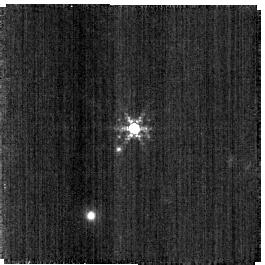
Target: SNAP-2. Instrument: NIRISS. Filter: F380M. Exposure: 2 min. Observation ID: jw04498-o127_t002_niriss_clearp-f380m-sub256

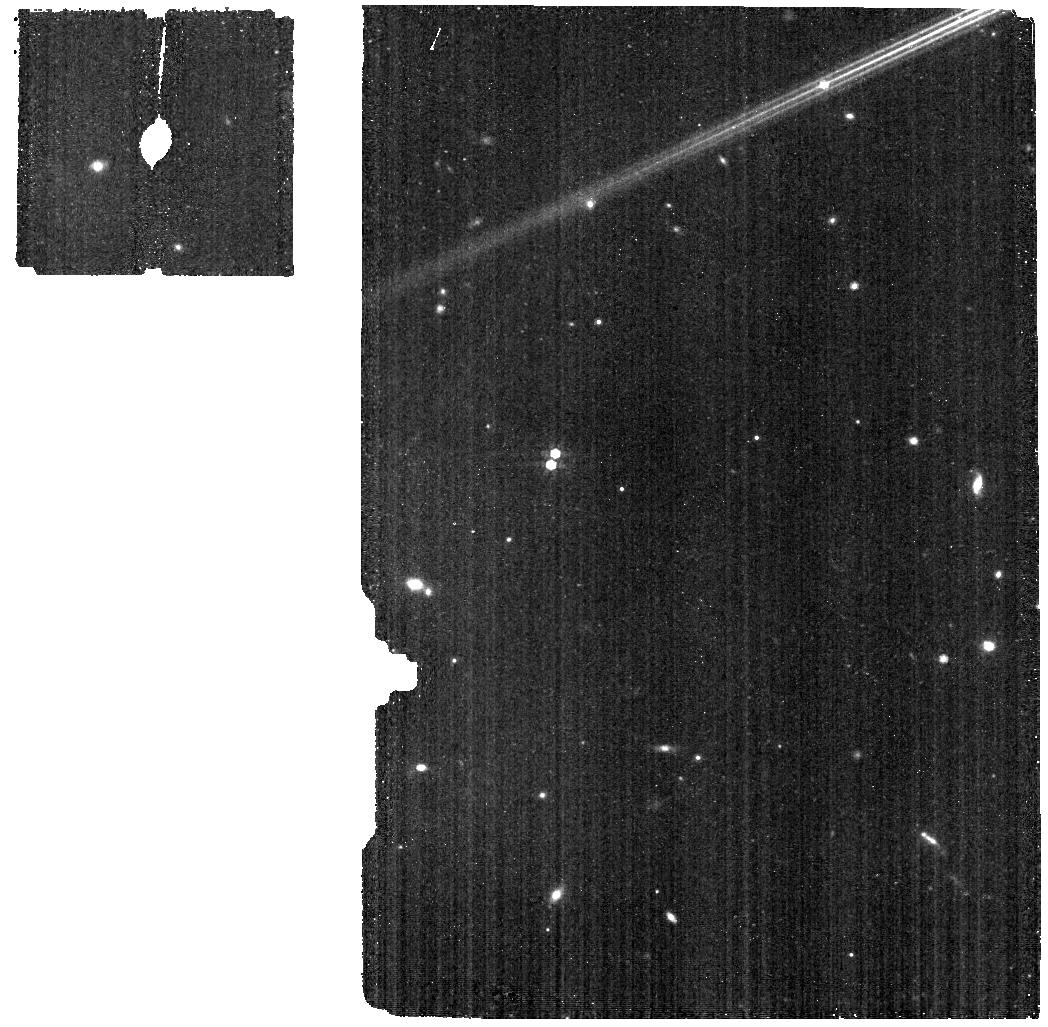
Target: HR6538-BKG. Instrument: MIRI. Filter: F770W. Exposure: 4 min. Observation ID: jw04498-o012_t009_miri_f770w

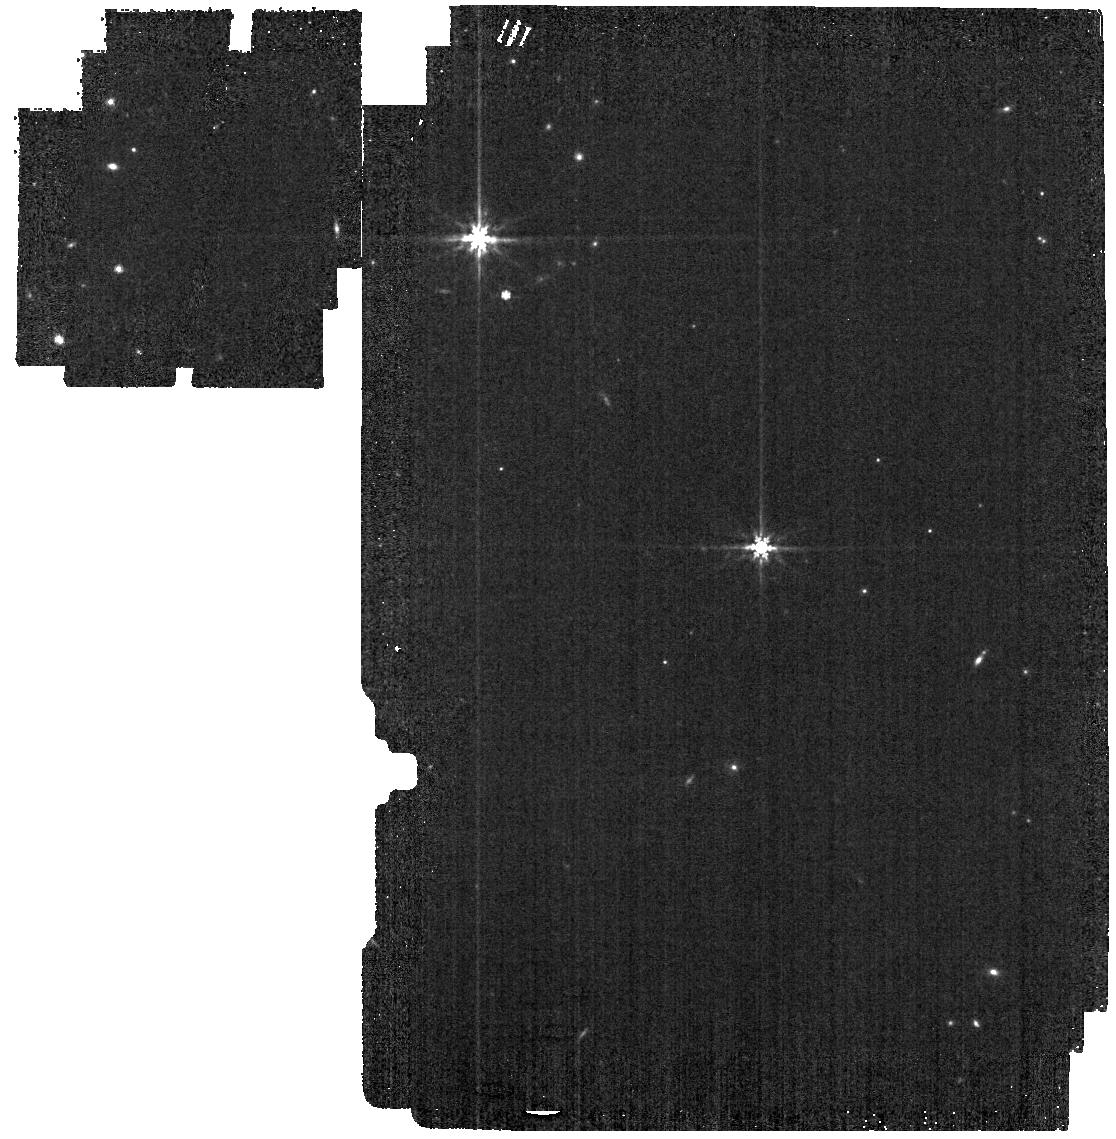
Target: P330-E. Instrument: MIRI. Filter: F770W. Exposure: 1 min. Observation ID: jw04498-o001_t001_miri_f770w

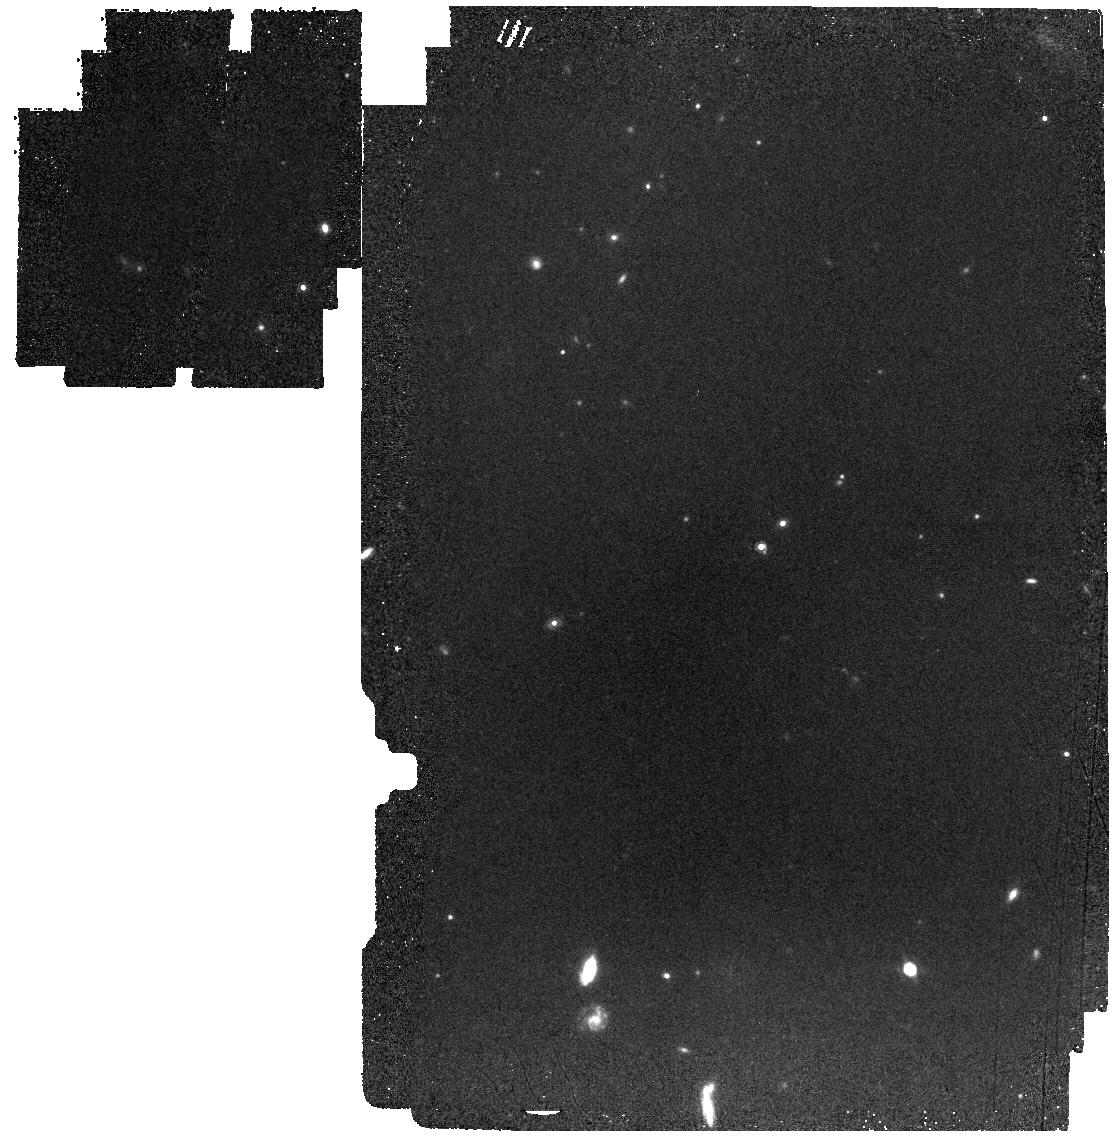
Target: C26202. Instrument: MIRI. Filter: F1000W. Exposure: 10 min. Observation ID: jw04498-o106_t003_miri_f1000w

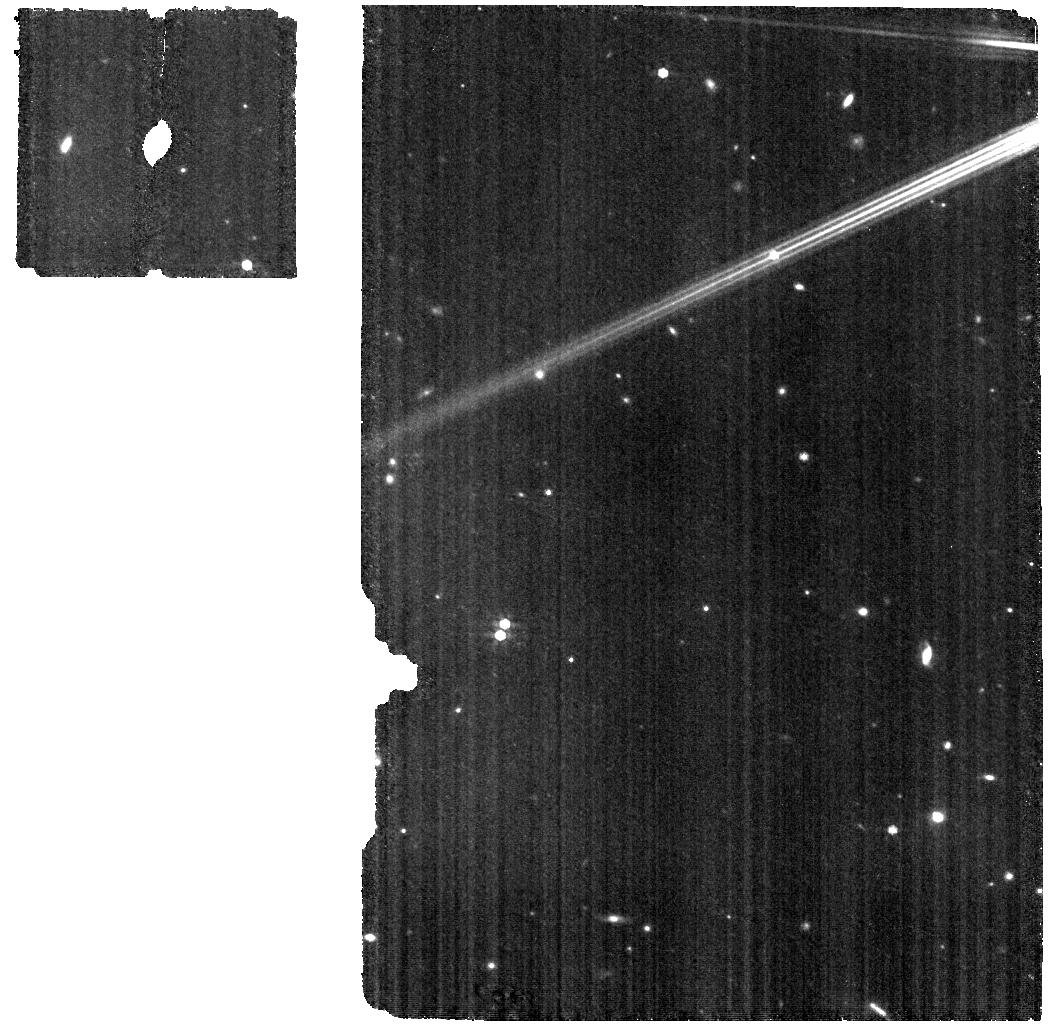
Target: HR6538-WBKG. Instrument: MIRI. Filter: F770W. Exposure: 9 min. Observation ID: jw04498-o011_t008_miri_f770w

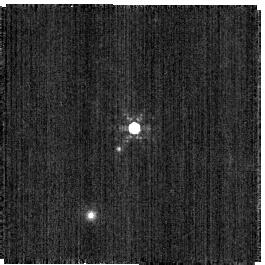
Target: SNAP-2. Instrument: NIRISS. Filter: F480M. Exposure: 2 min. Observation ID: jw04498-o127_t002_niriss_clearp-f480m-sub256

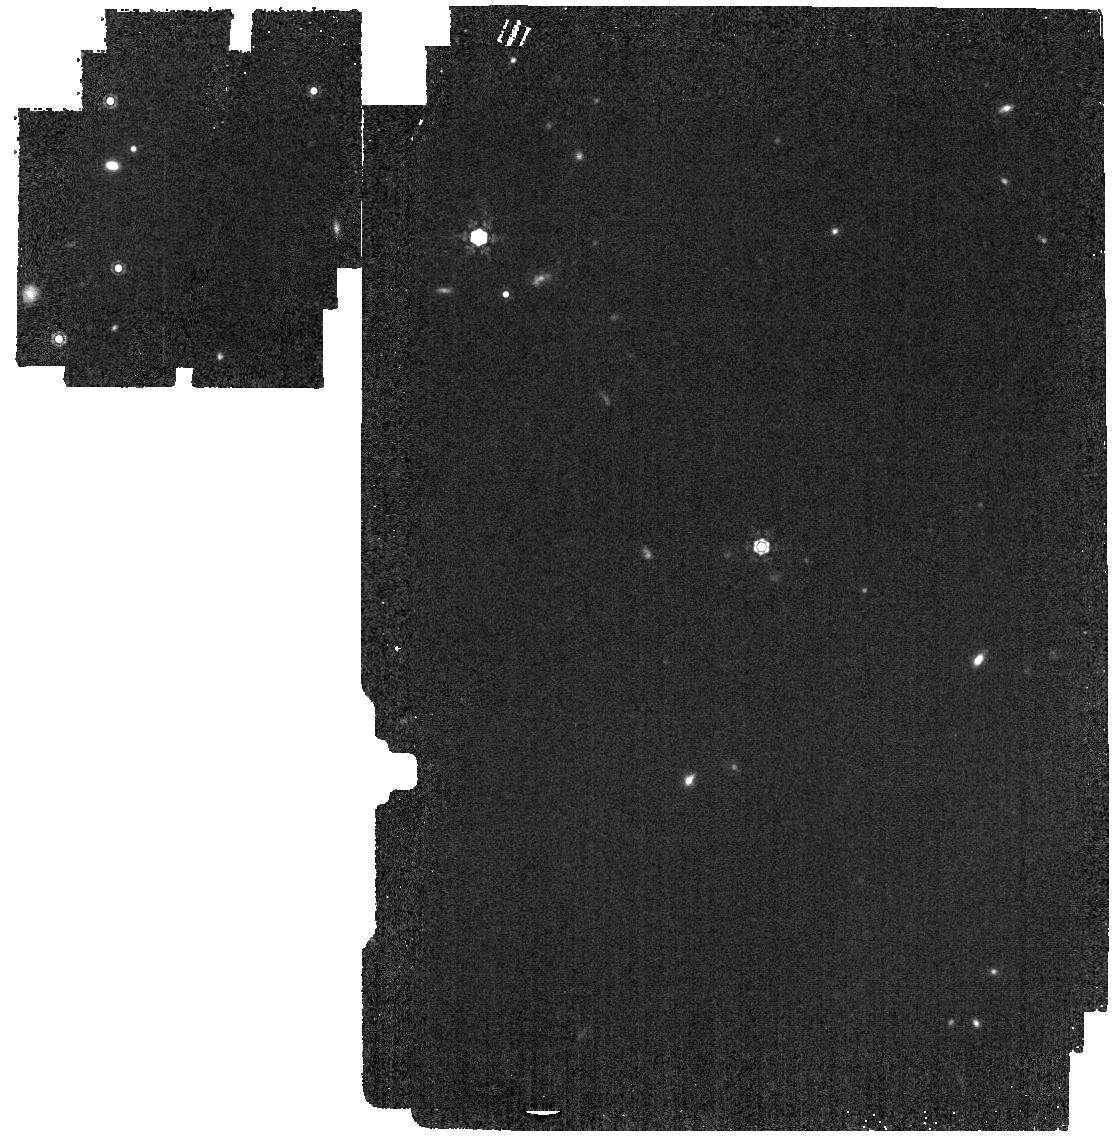
Target: P330-E. Instrument: MIRI. Filter: F1280W. Exposure: 2 min. Observation ID: jw04498-o001_t001_miri_f1280w

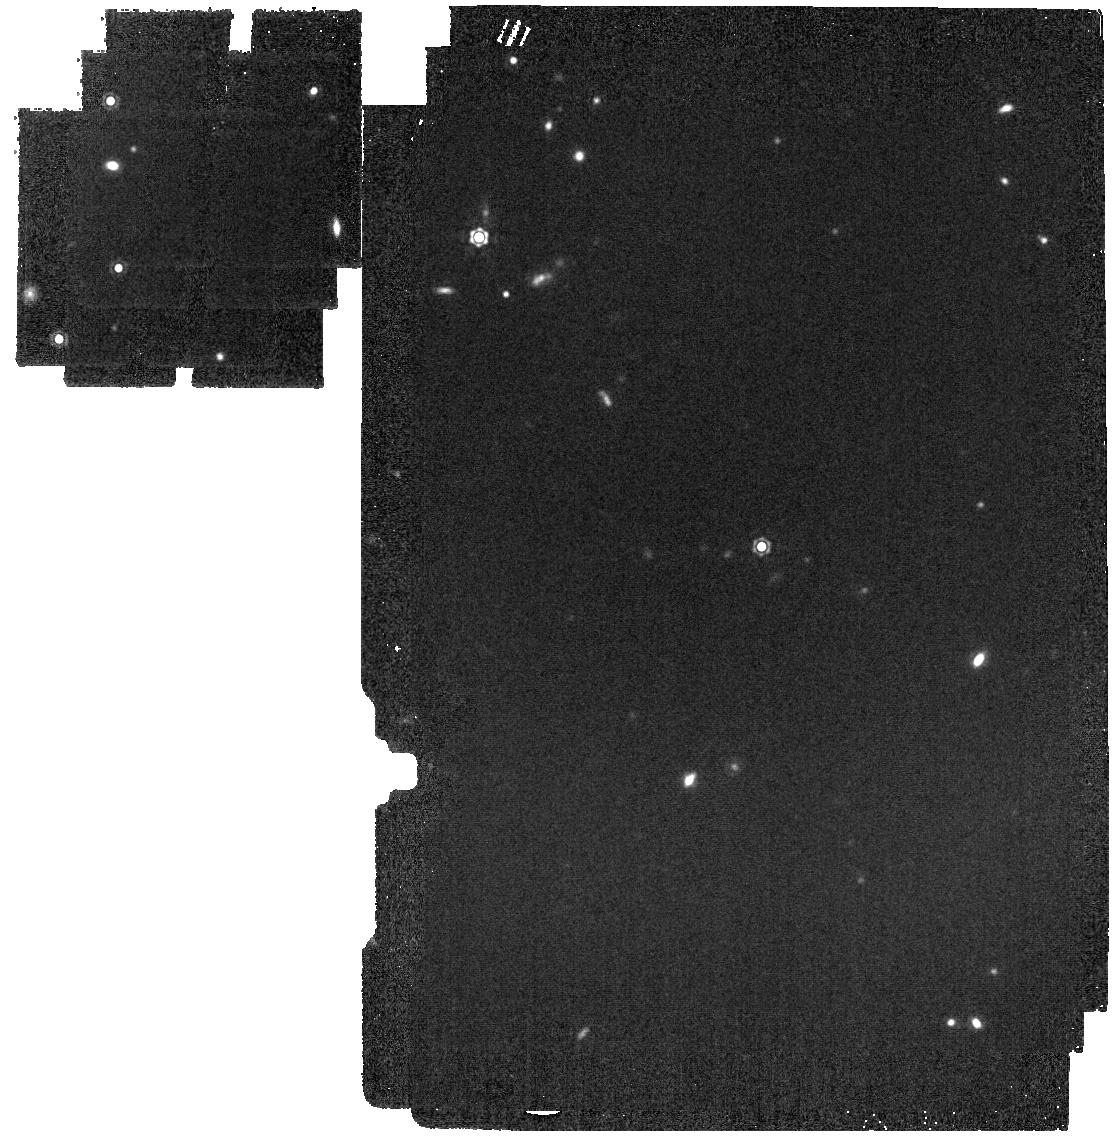
Target: P330-E. Instrument: MIRI. Filter: F1500W. Exposure: 2 min. Observation ID: jw04498-o001_t001_miri_f1500w

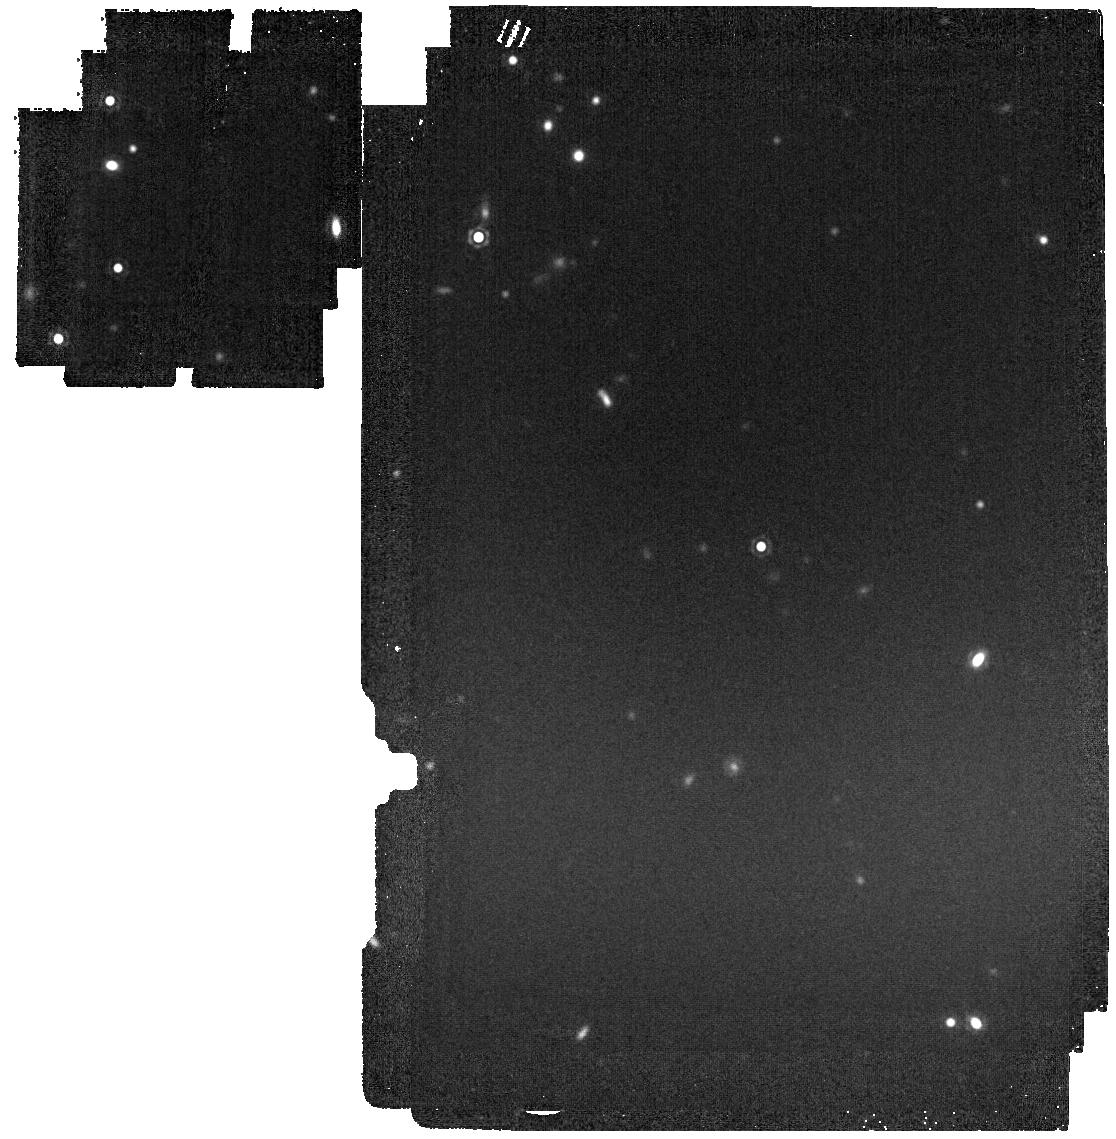
Target: P330-E. Instrument: MIRI. Filter: F1800W. Exposure: 4 min. Observation ID: jw04498-o001_t001_miri_f1800w

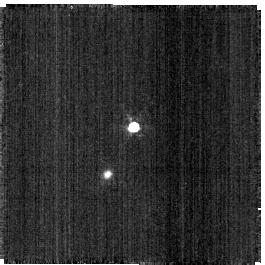
Target: C26202. Instrument: NIRISS. Filter: F430M. Exposure: 1 min. Observation ID: jw04498-o028_t003_niriss_clearp-f430m-sub256

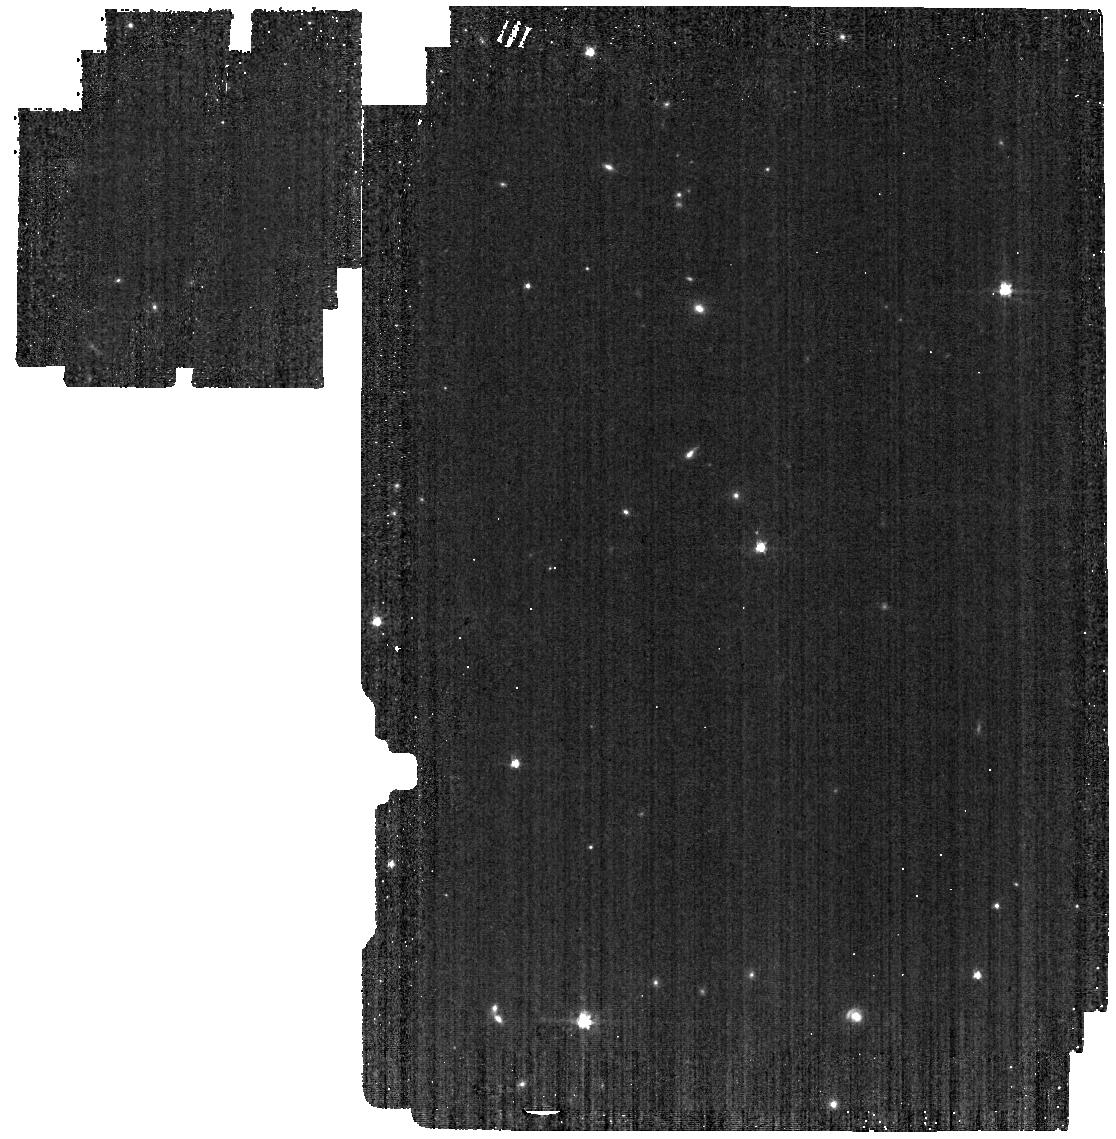
Target: SNAP-2. Instrument: MIRI. Filter: F560W. Exposure: 2 min. Observation ID: jw04498-o005_t002_miri_f560w

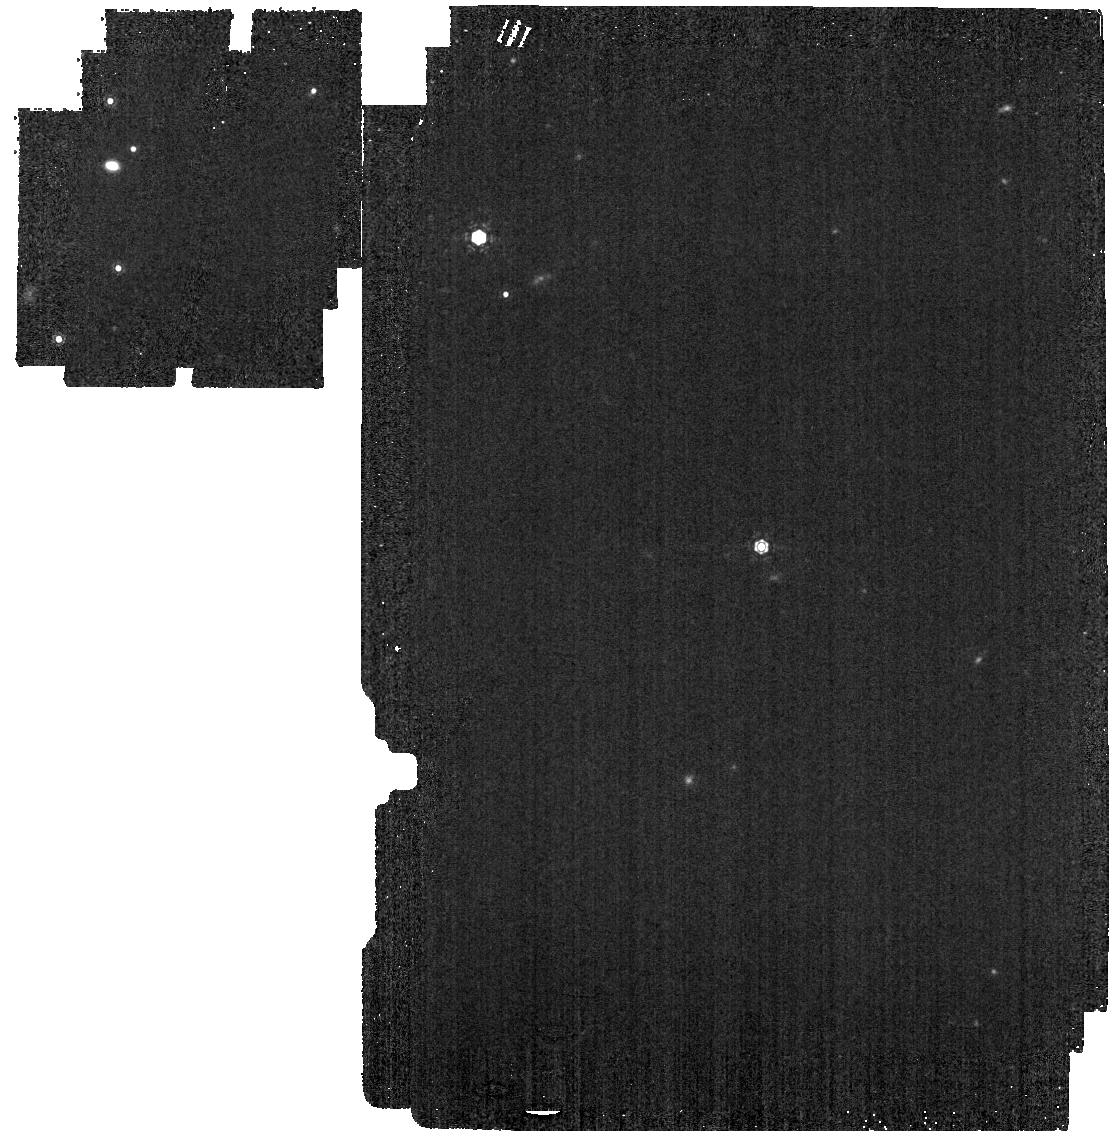
Target: P330-E. Instrument: MIRI. Filter: F1130W. Exposure: 2 min. Observation ID: jw04498-o001_t001_miri_f1130w

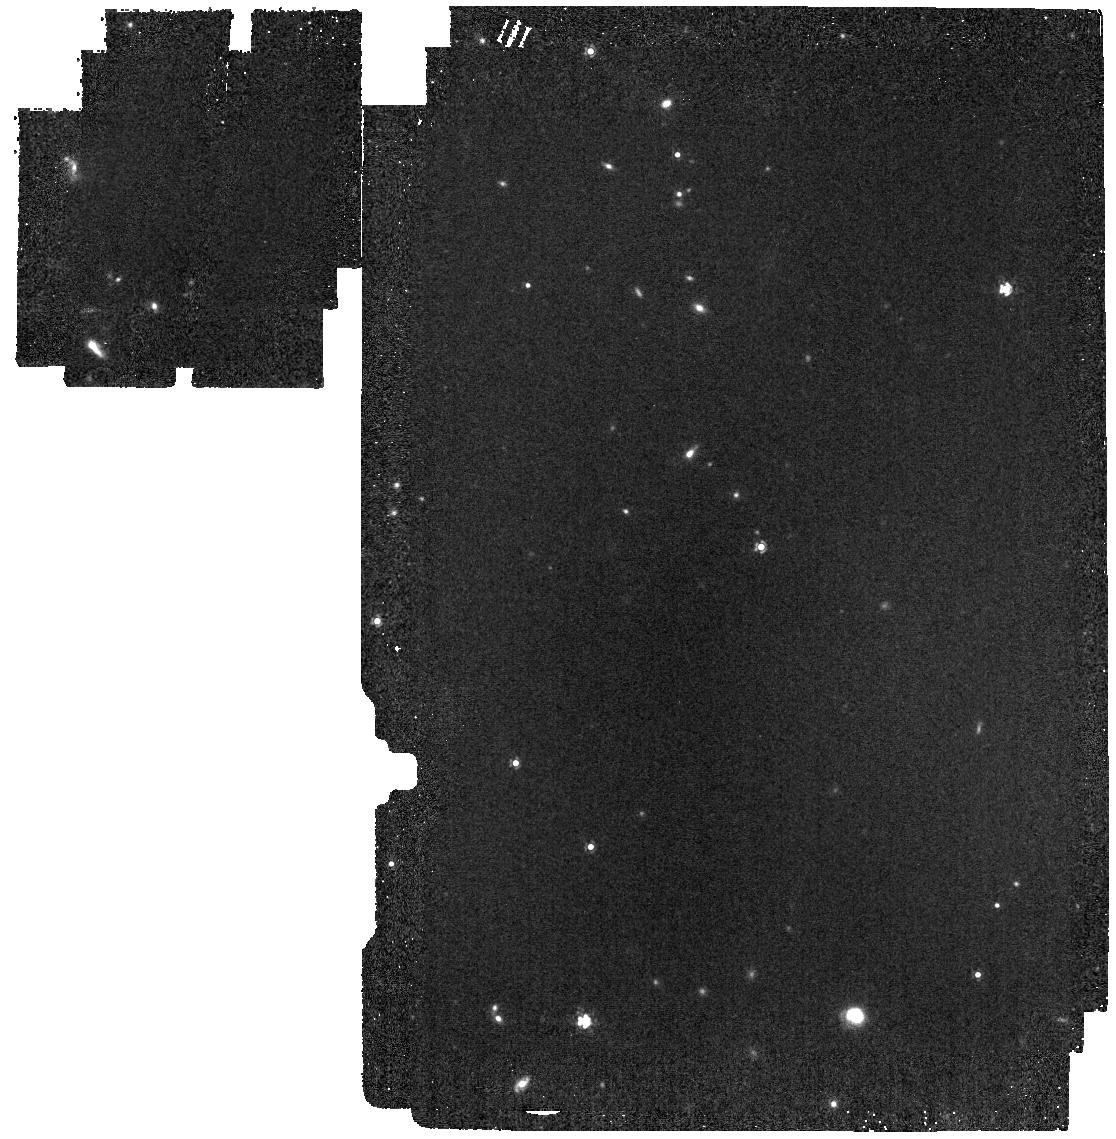
Target: SNAP-2. Instrument: MIRI. Filter: F1000W. Exposure: 6 min. Observation ID: jw04498-o005_t002_miri_f1000w

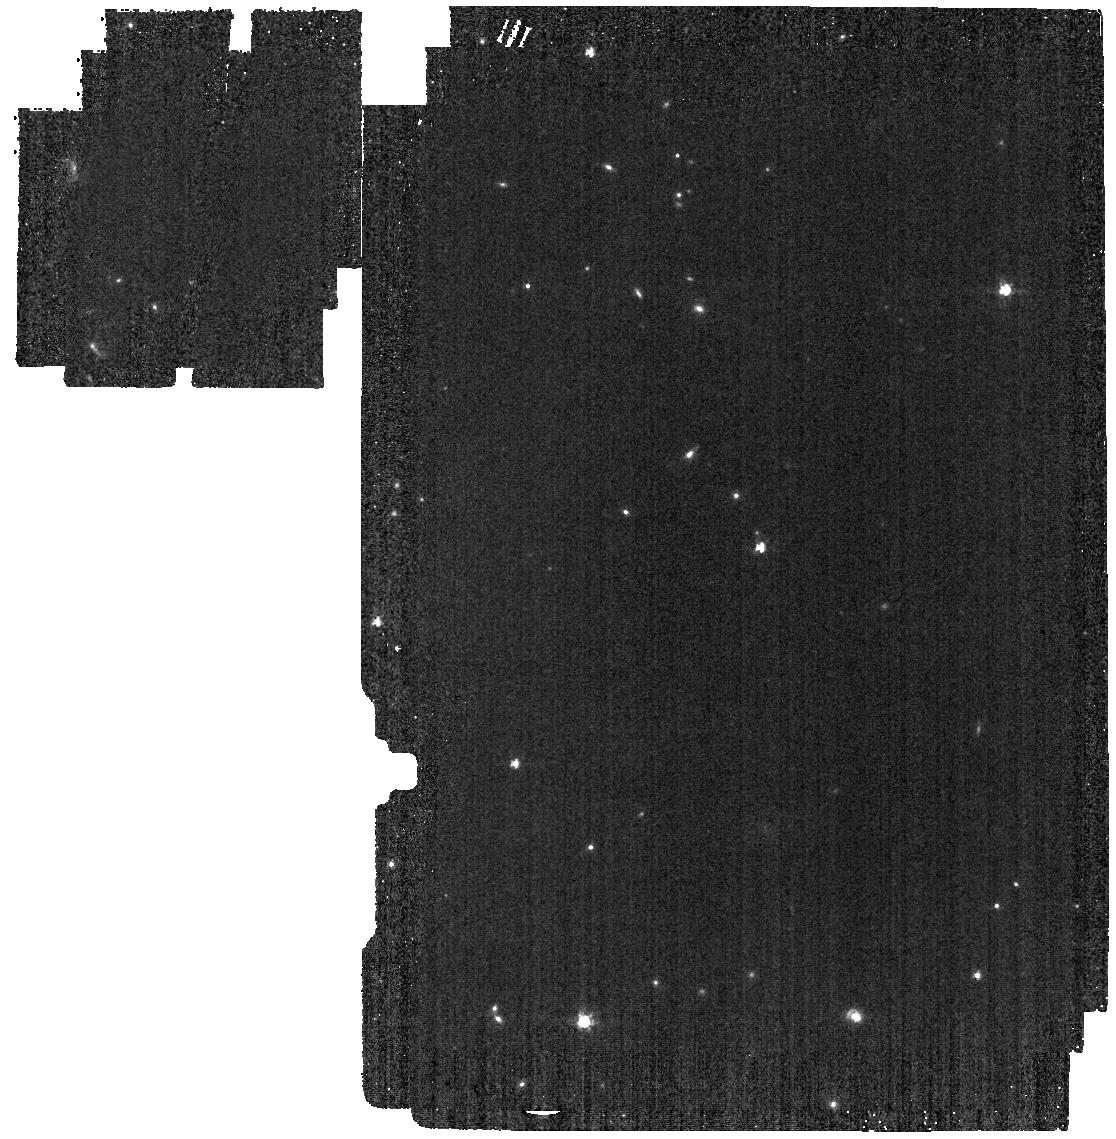
Target: SNAP-2. Instrument: MIRI. Filter: F770W. Exposure: 2 min. Observation ID: jw04498-o005_t002_miri_f770w

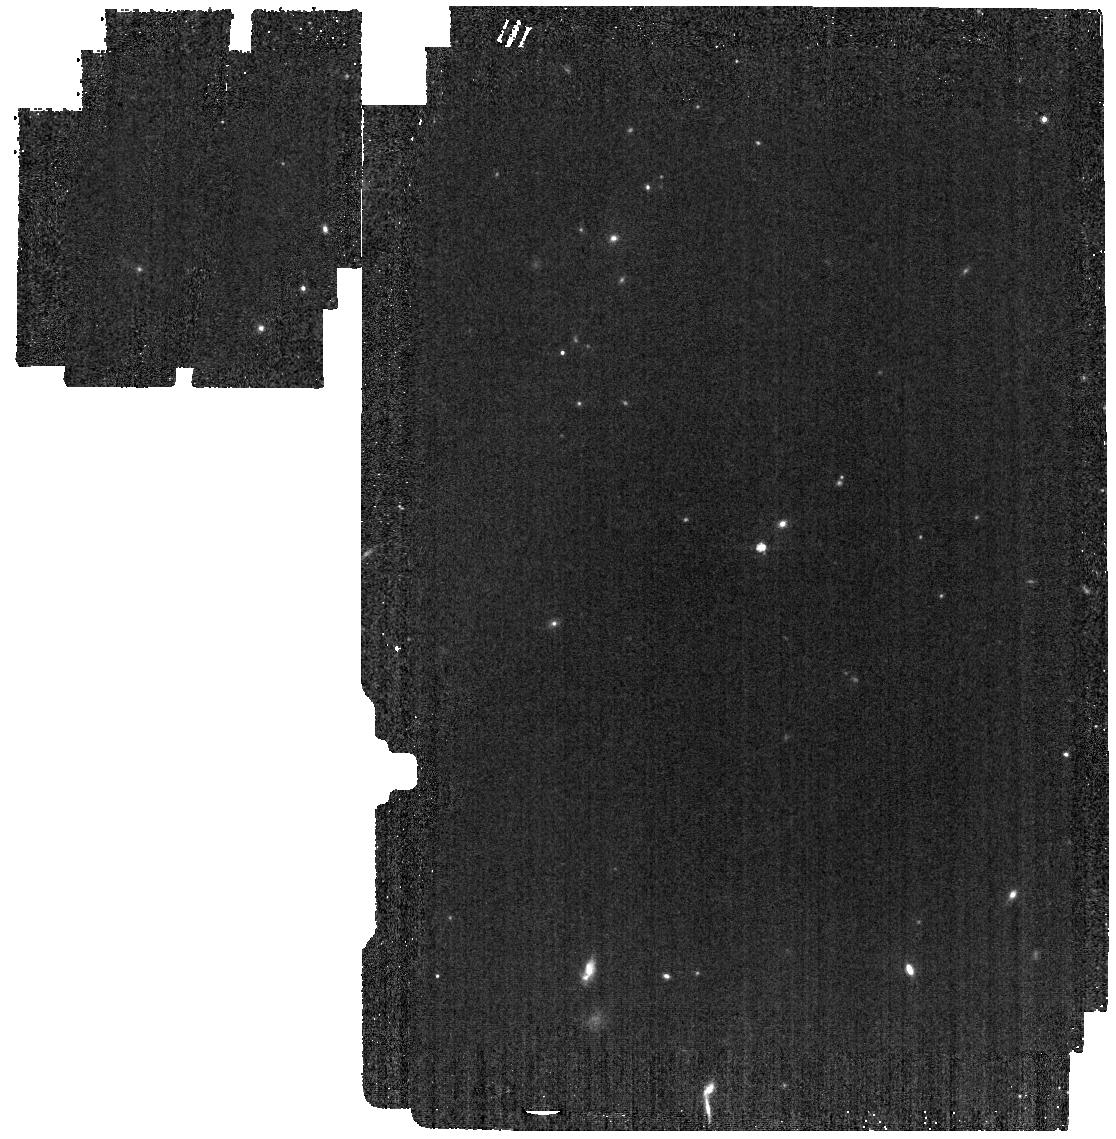
Target: C26202. Instrument: MIRI. Filter: F770W. Exposure: 2 min. Observation ID: jw04498-o106_t003_miri_f770w

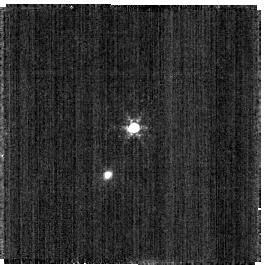
Target: C26202. Instrument: NIRISS. Filter: F380M. Exposure: 1 min. Observation ID: jw04498-o028_t003_niriss_clearp-f380m-sub256

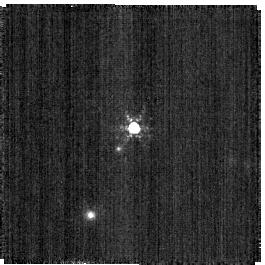
Target: SNAP-2. Instrument: NIRISS. Filter: F430M. Exposure: 2 min. Observation ID: jw04498-o127_t002_niriss_clearp-f430m-sub256

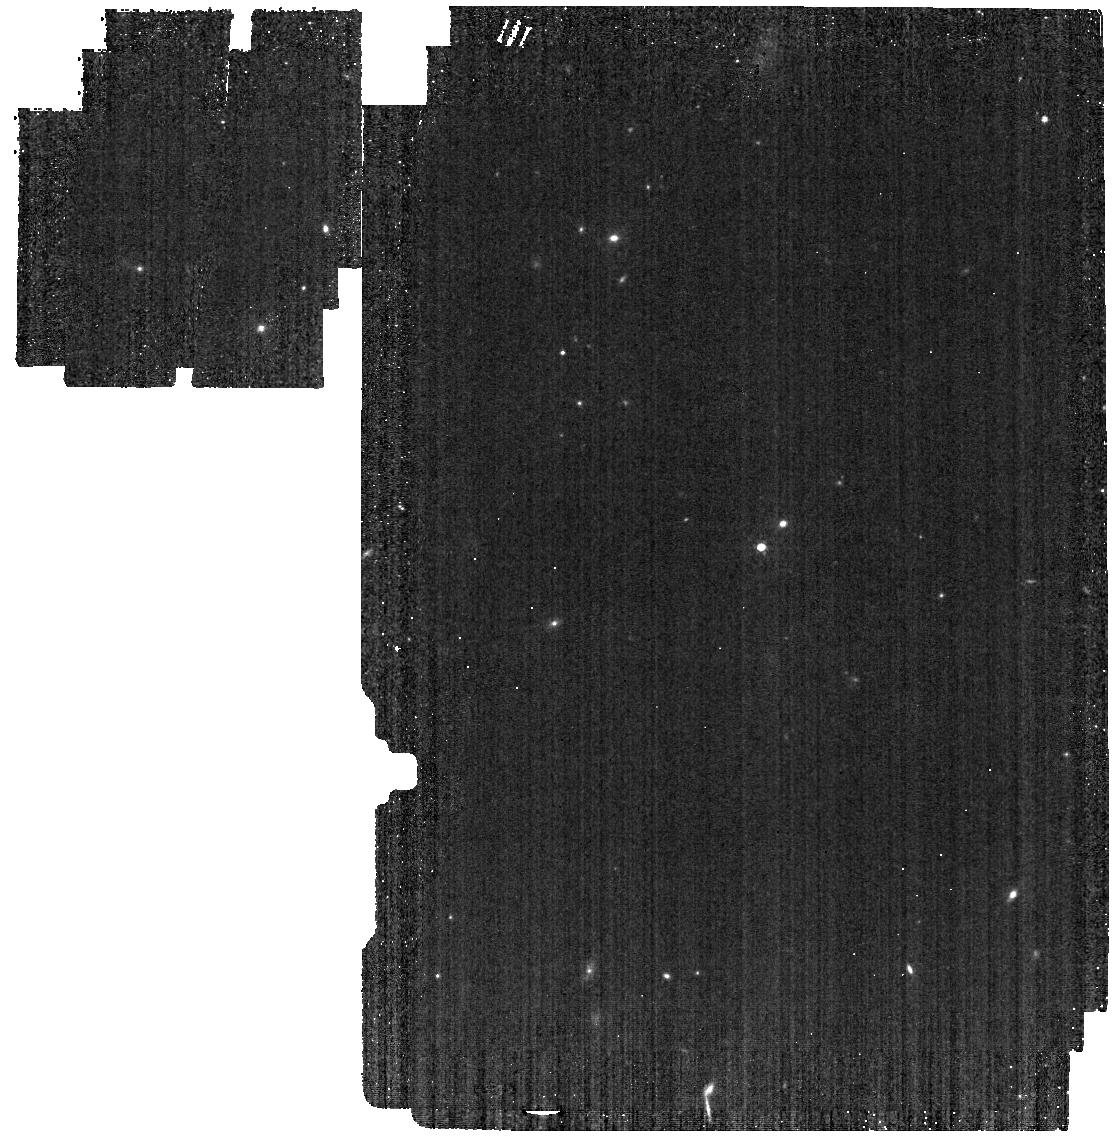
Target: C26202. Instrument: MIRI. Filter: F560W. Exposure: 2 min. Observation ID: jw04498-o106_t003_miri_f560w

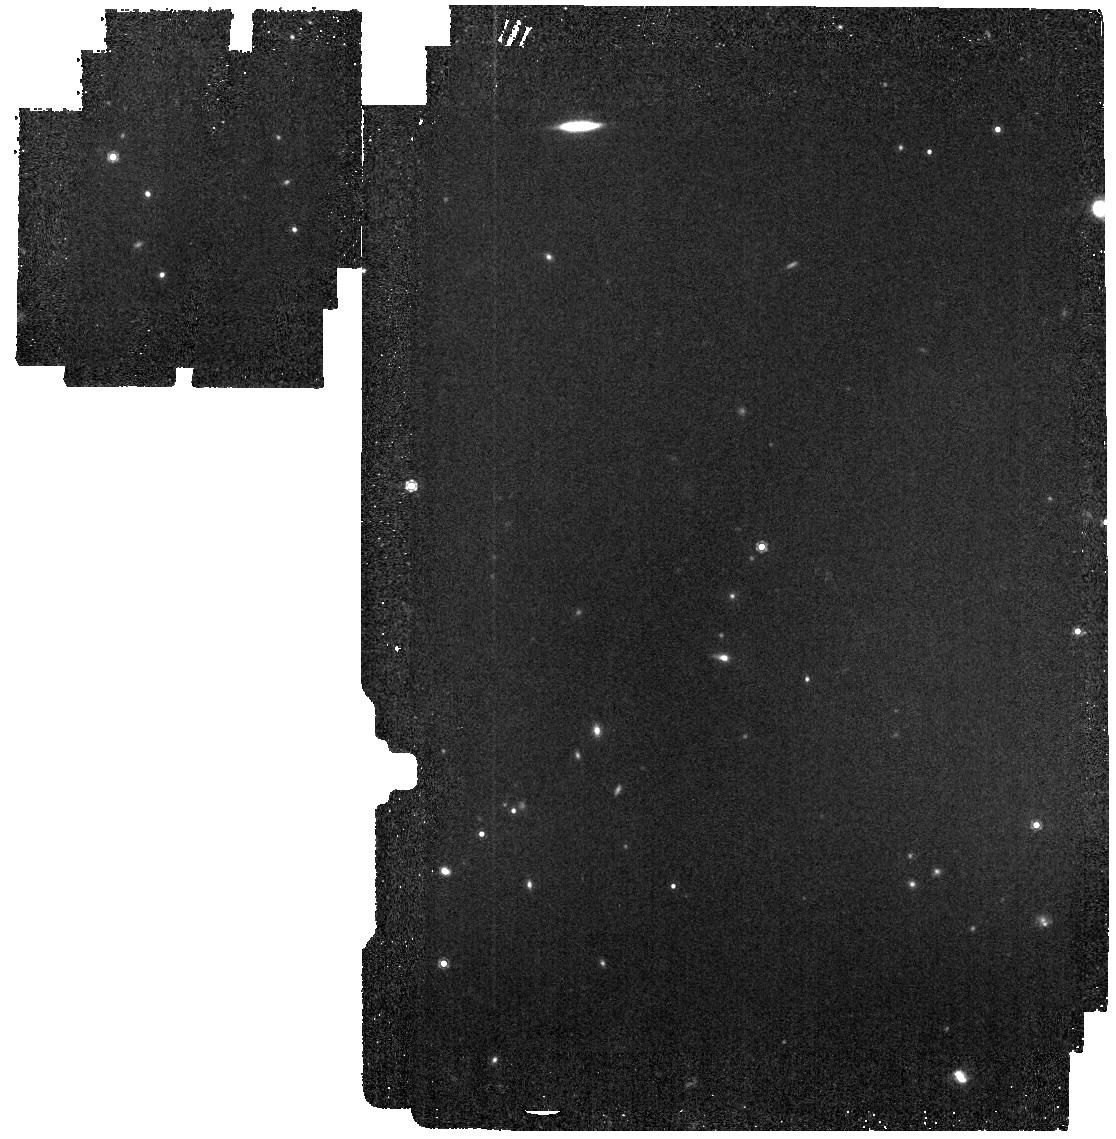
Target: SNAP-2. Instrument: MIRI. Filter: F1000W. Exposure: 6 min. Observation ID: jw04498-o105_t002_miri_f1000w

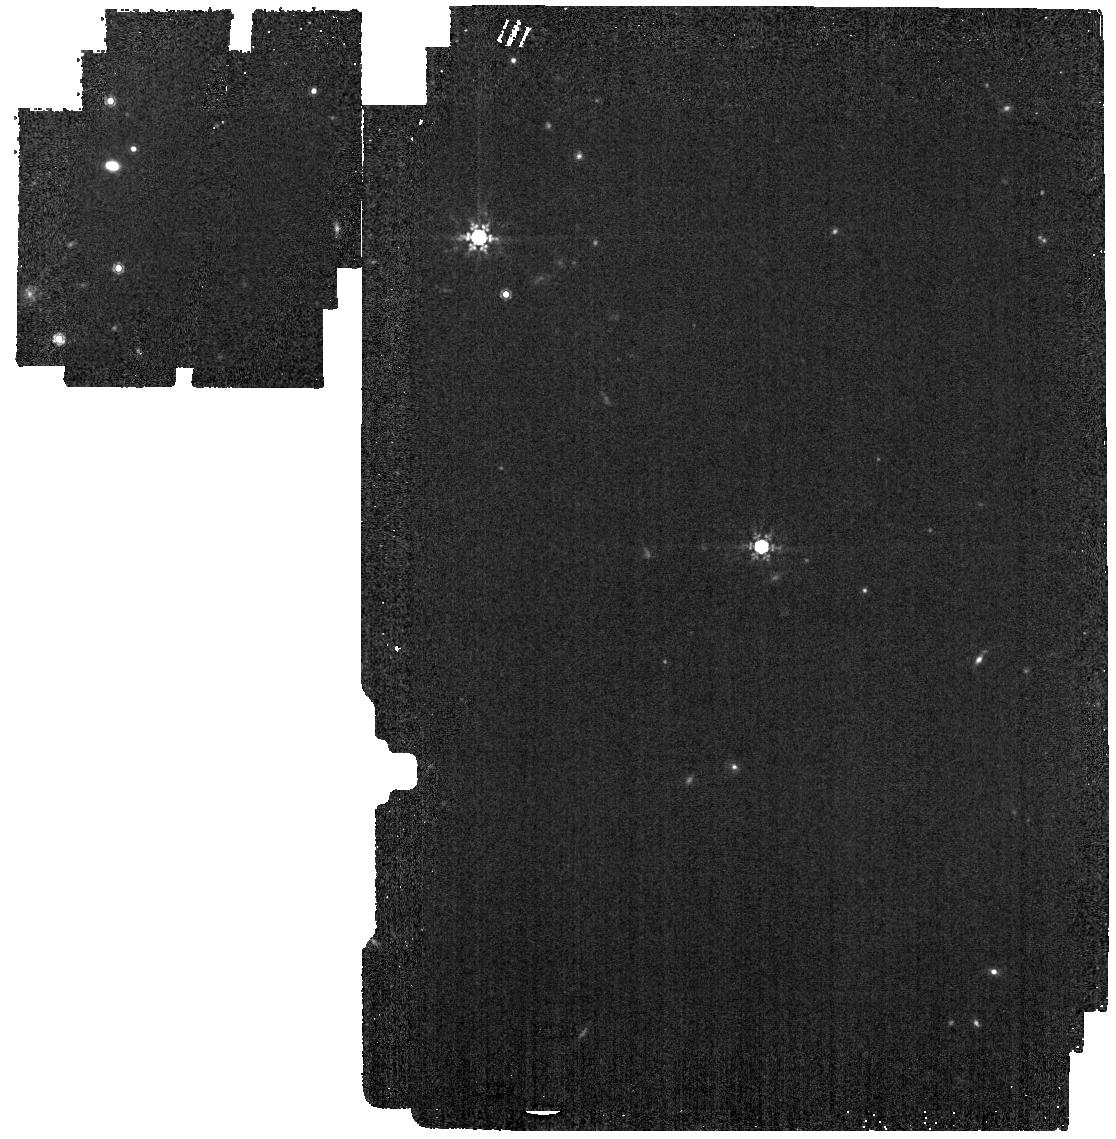
Target: P330-E. Instrument: MIRI. Filter: F1000W. Exposure: 2 min. Observation ID: jw04498-o001_t001_miri_f1000w

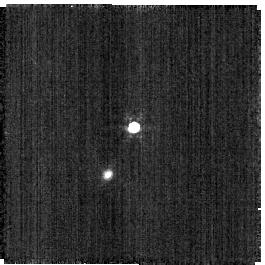
Target: C26202. Instrument: NIRISS. Filter: F480M. Exposure: 2 min. Observation ID: jw04498-o028_t003_niriss_clearp-f480m-sub256

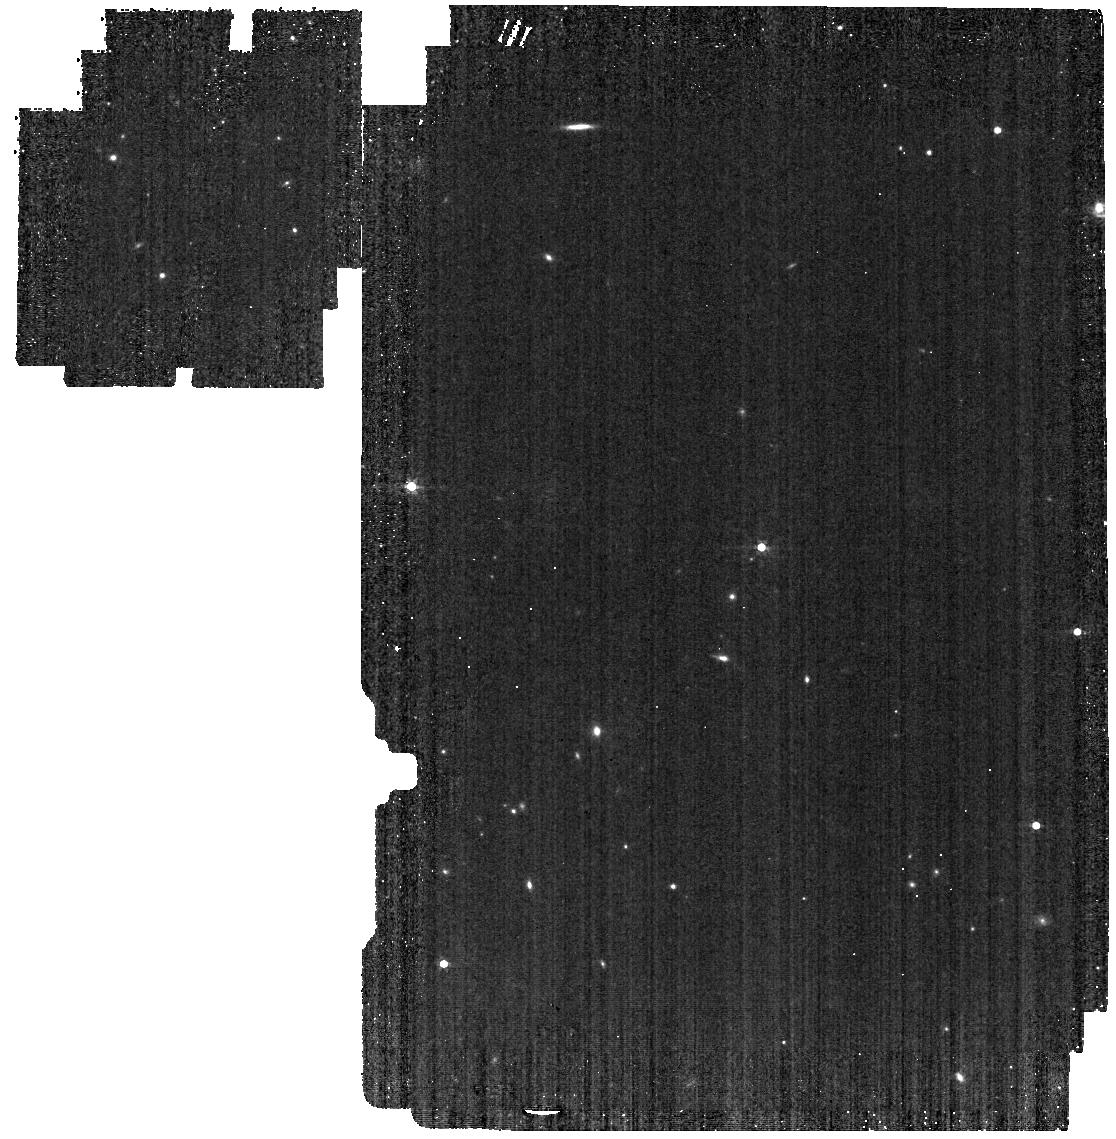
Target: SNAP-2. Instrument: MIRI. Filter: F560W. Exposure: 2 min. Observation ID: jw04498-o105_t002_miri_f560w

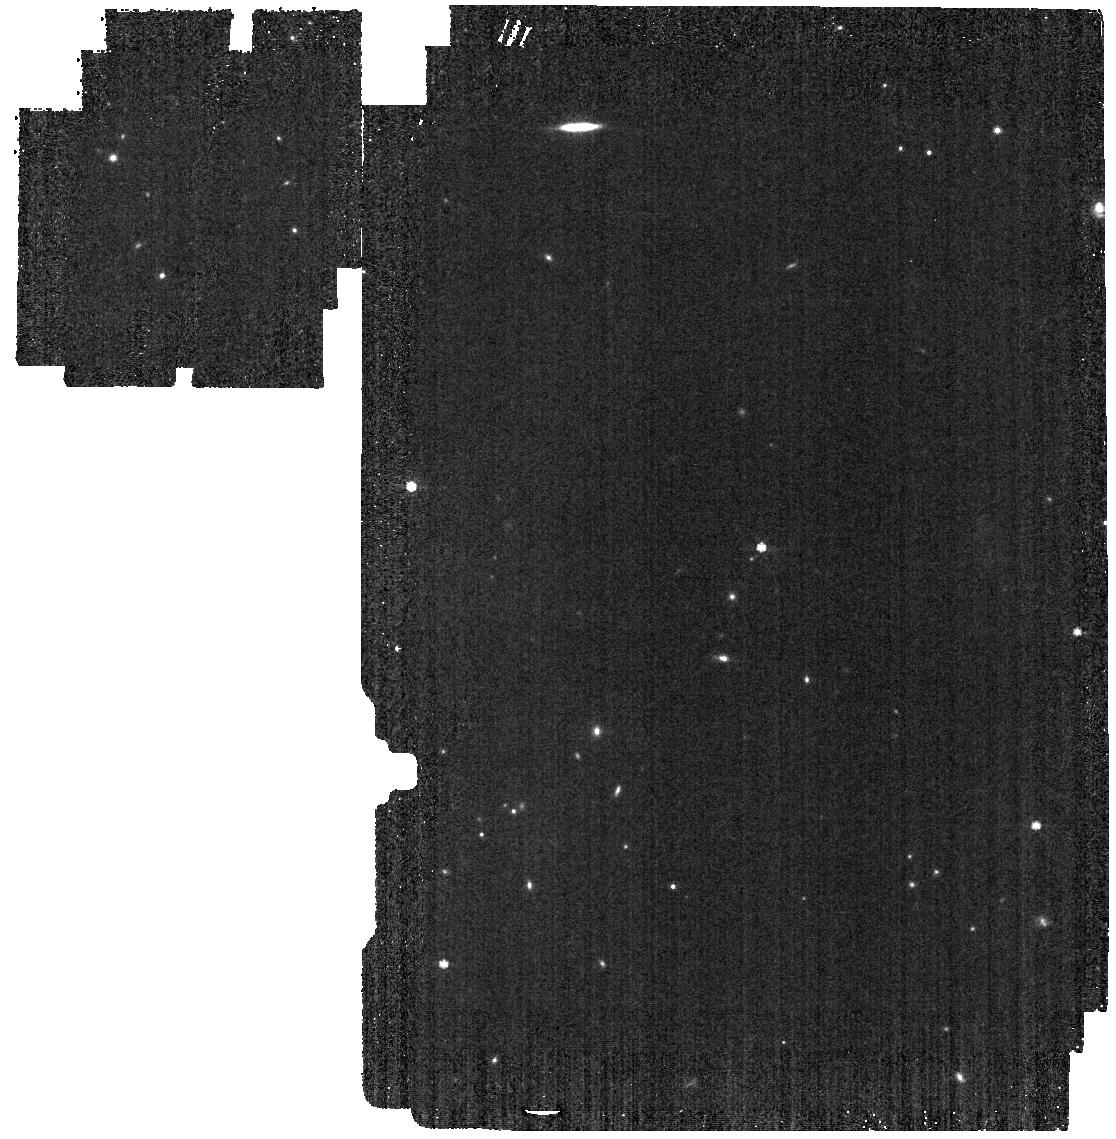
Target: SNAP-2. Instrument: MIRI. Filter: F770W. Exposure: 2 min. Observation ID: jw04498-o105_t002_miri_f770w

Absolute Flux Calibration (Solar Analogs) (PI: Gordon, Karl D.)

This program obtains observations of solar analogs as part of the JWST absolute flux calibration effort. This effort uses all JWST instruments to provide absolute flux calibration for all JWST modes (filters, gratings, etc). The combined nature of this effort is to ensure the highest quality flux calibration internal to and between instruments and to carry out the observations efficiently. This program provides observations of solar analog stars and companion programs provide observations of hot stars and A dwarfs observations. The absolute flux observations will be compared to model predictions of the stars' flux densities to calculate the appropriate calibration factors per instrument mode. This calibration program may change in response to system developments and the final Cycle 2 science program.